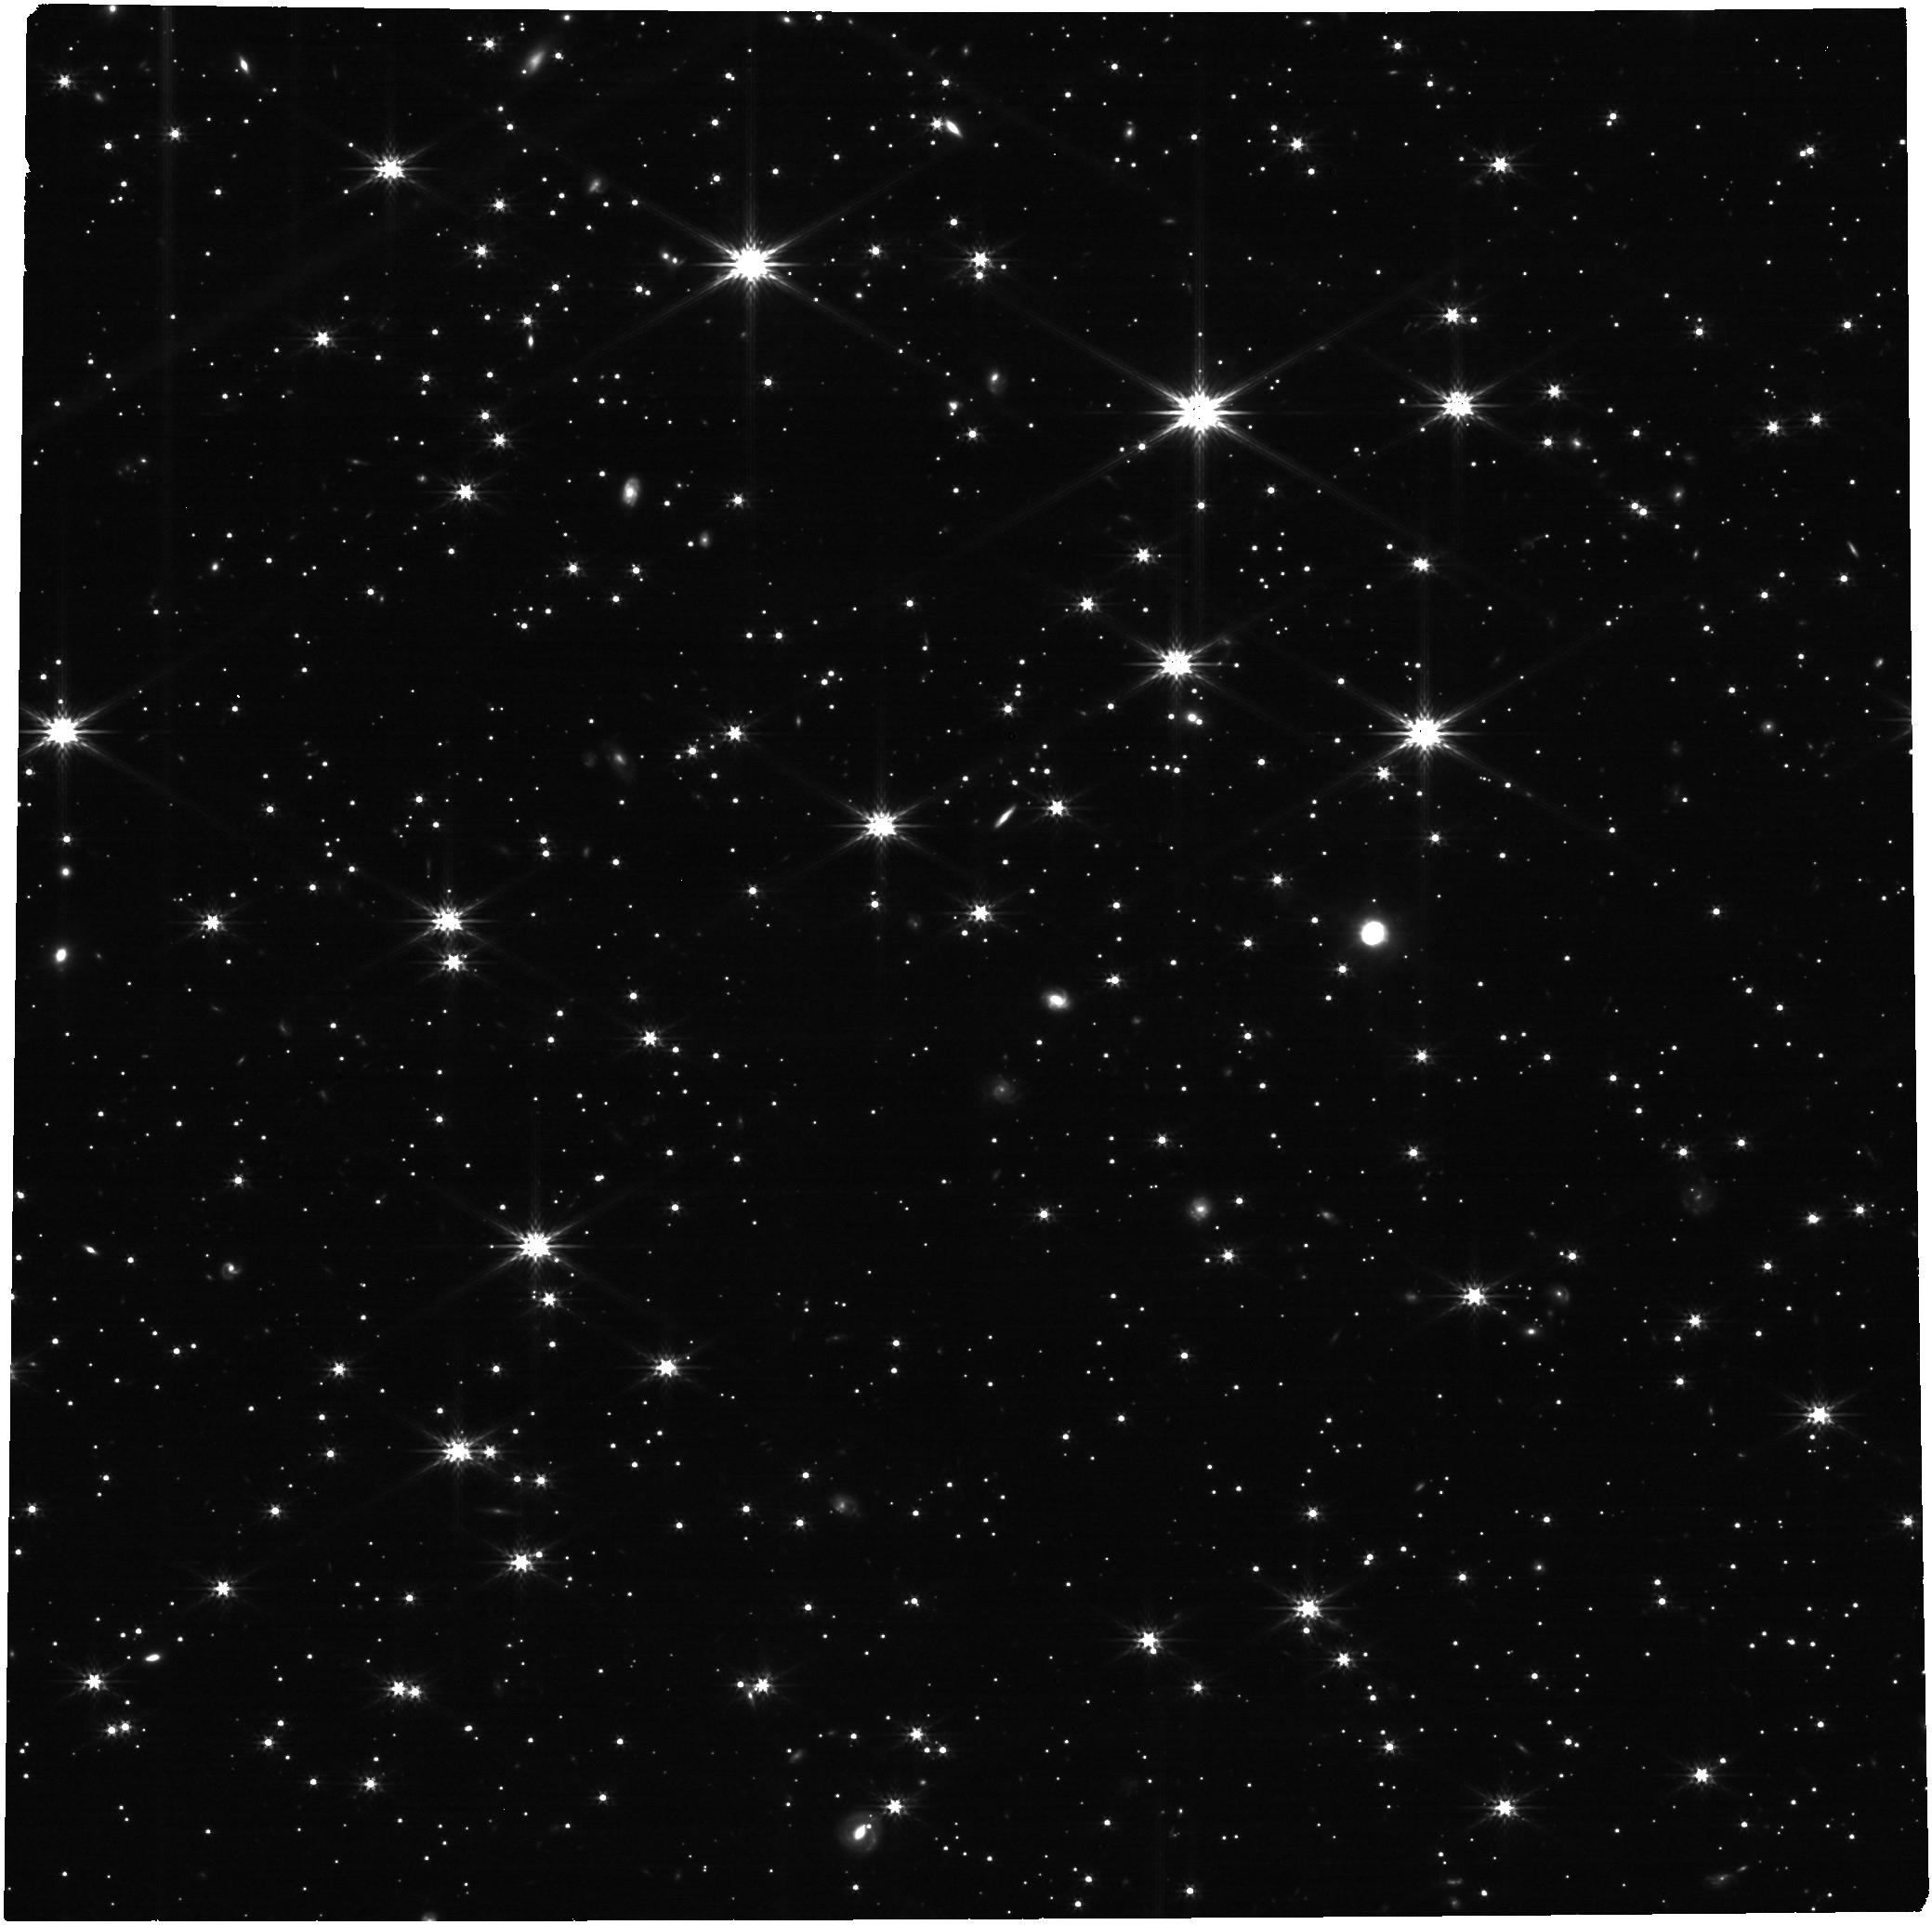
Target: LAWD-66-SOURCE
Instrument: NIRCAM
Filter: F277W
Exposure: 21 min
Observation ID: jw04519-o003_t001_nircam_clear-f277w

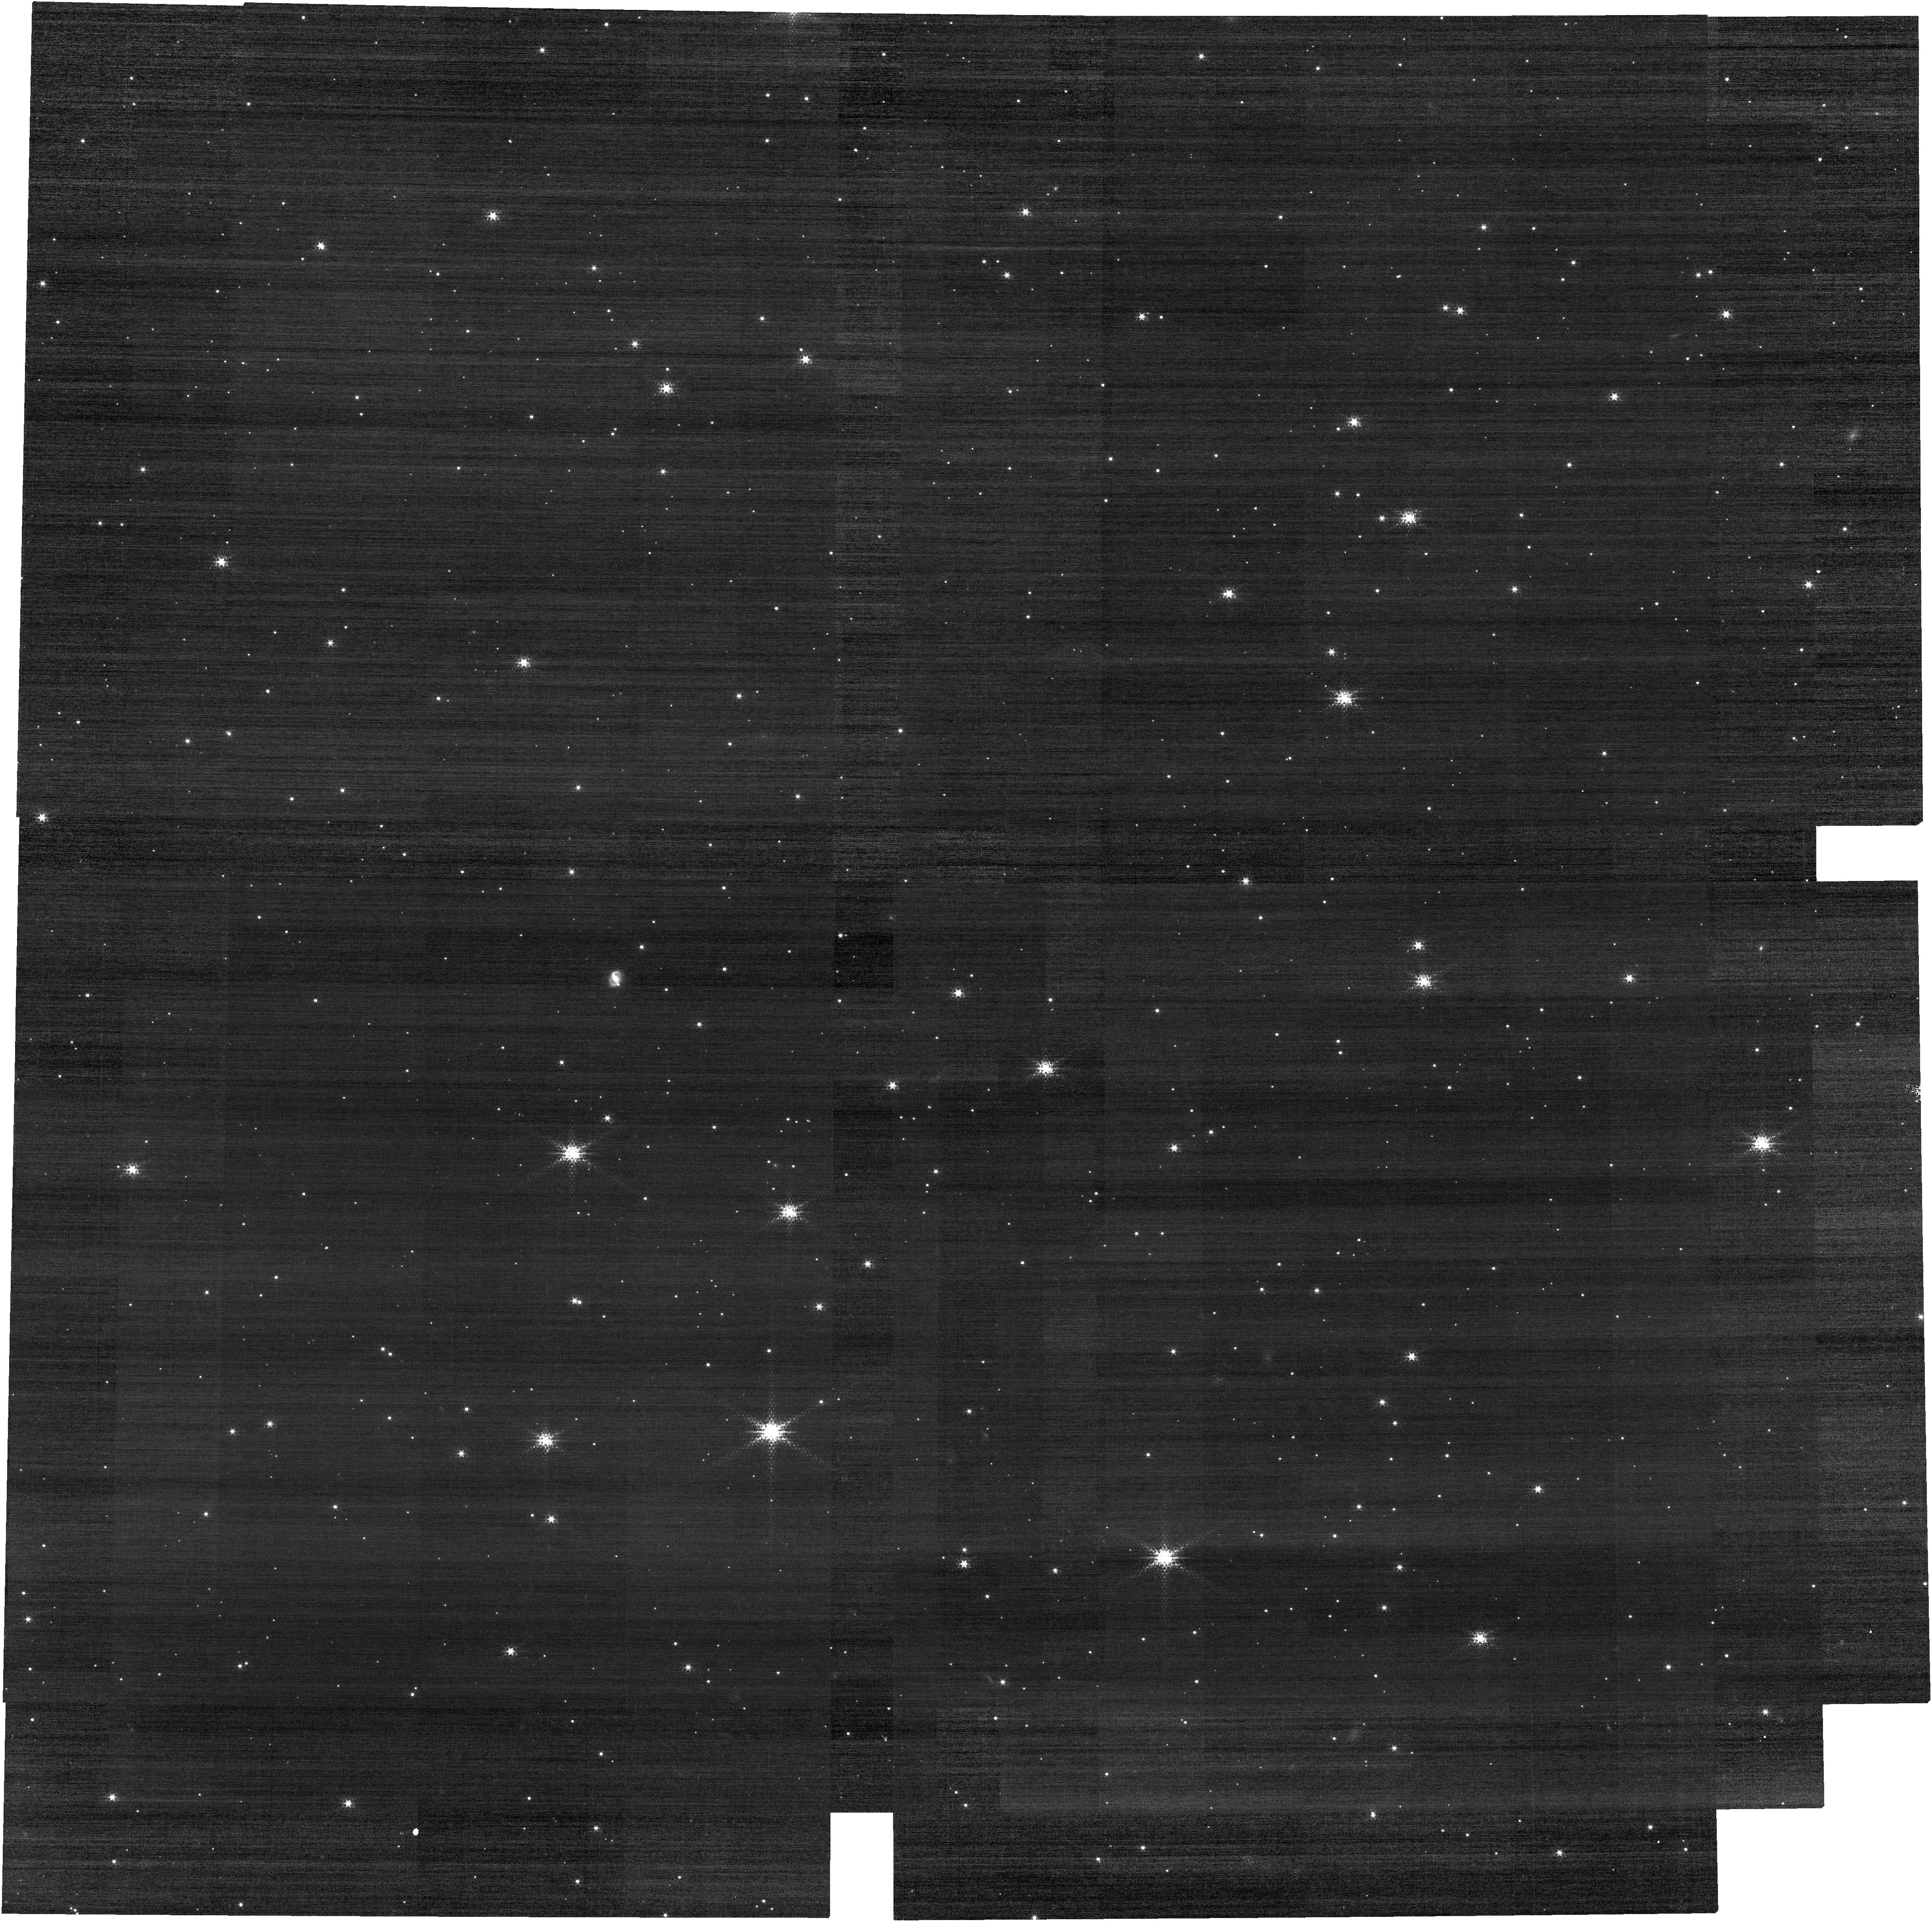
Target: LAWD-66-SOURCE
Instrument: NIRCAM
Filter: F150W2+F164N
Exposure: 21 min
Observation ID: jw04519-o001_t001_nircam_f150w2-f164n

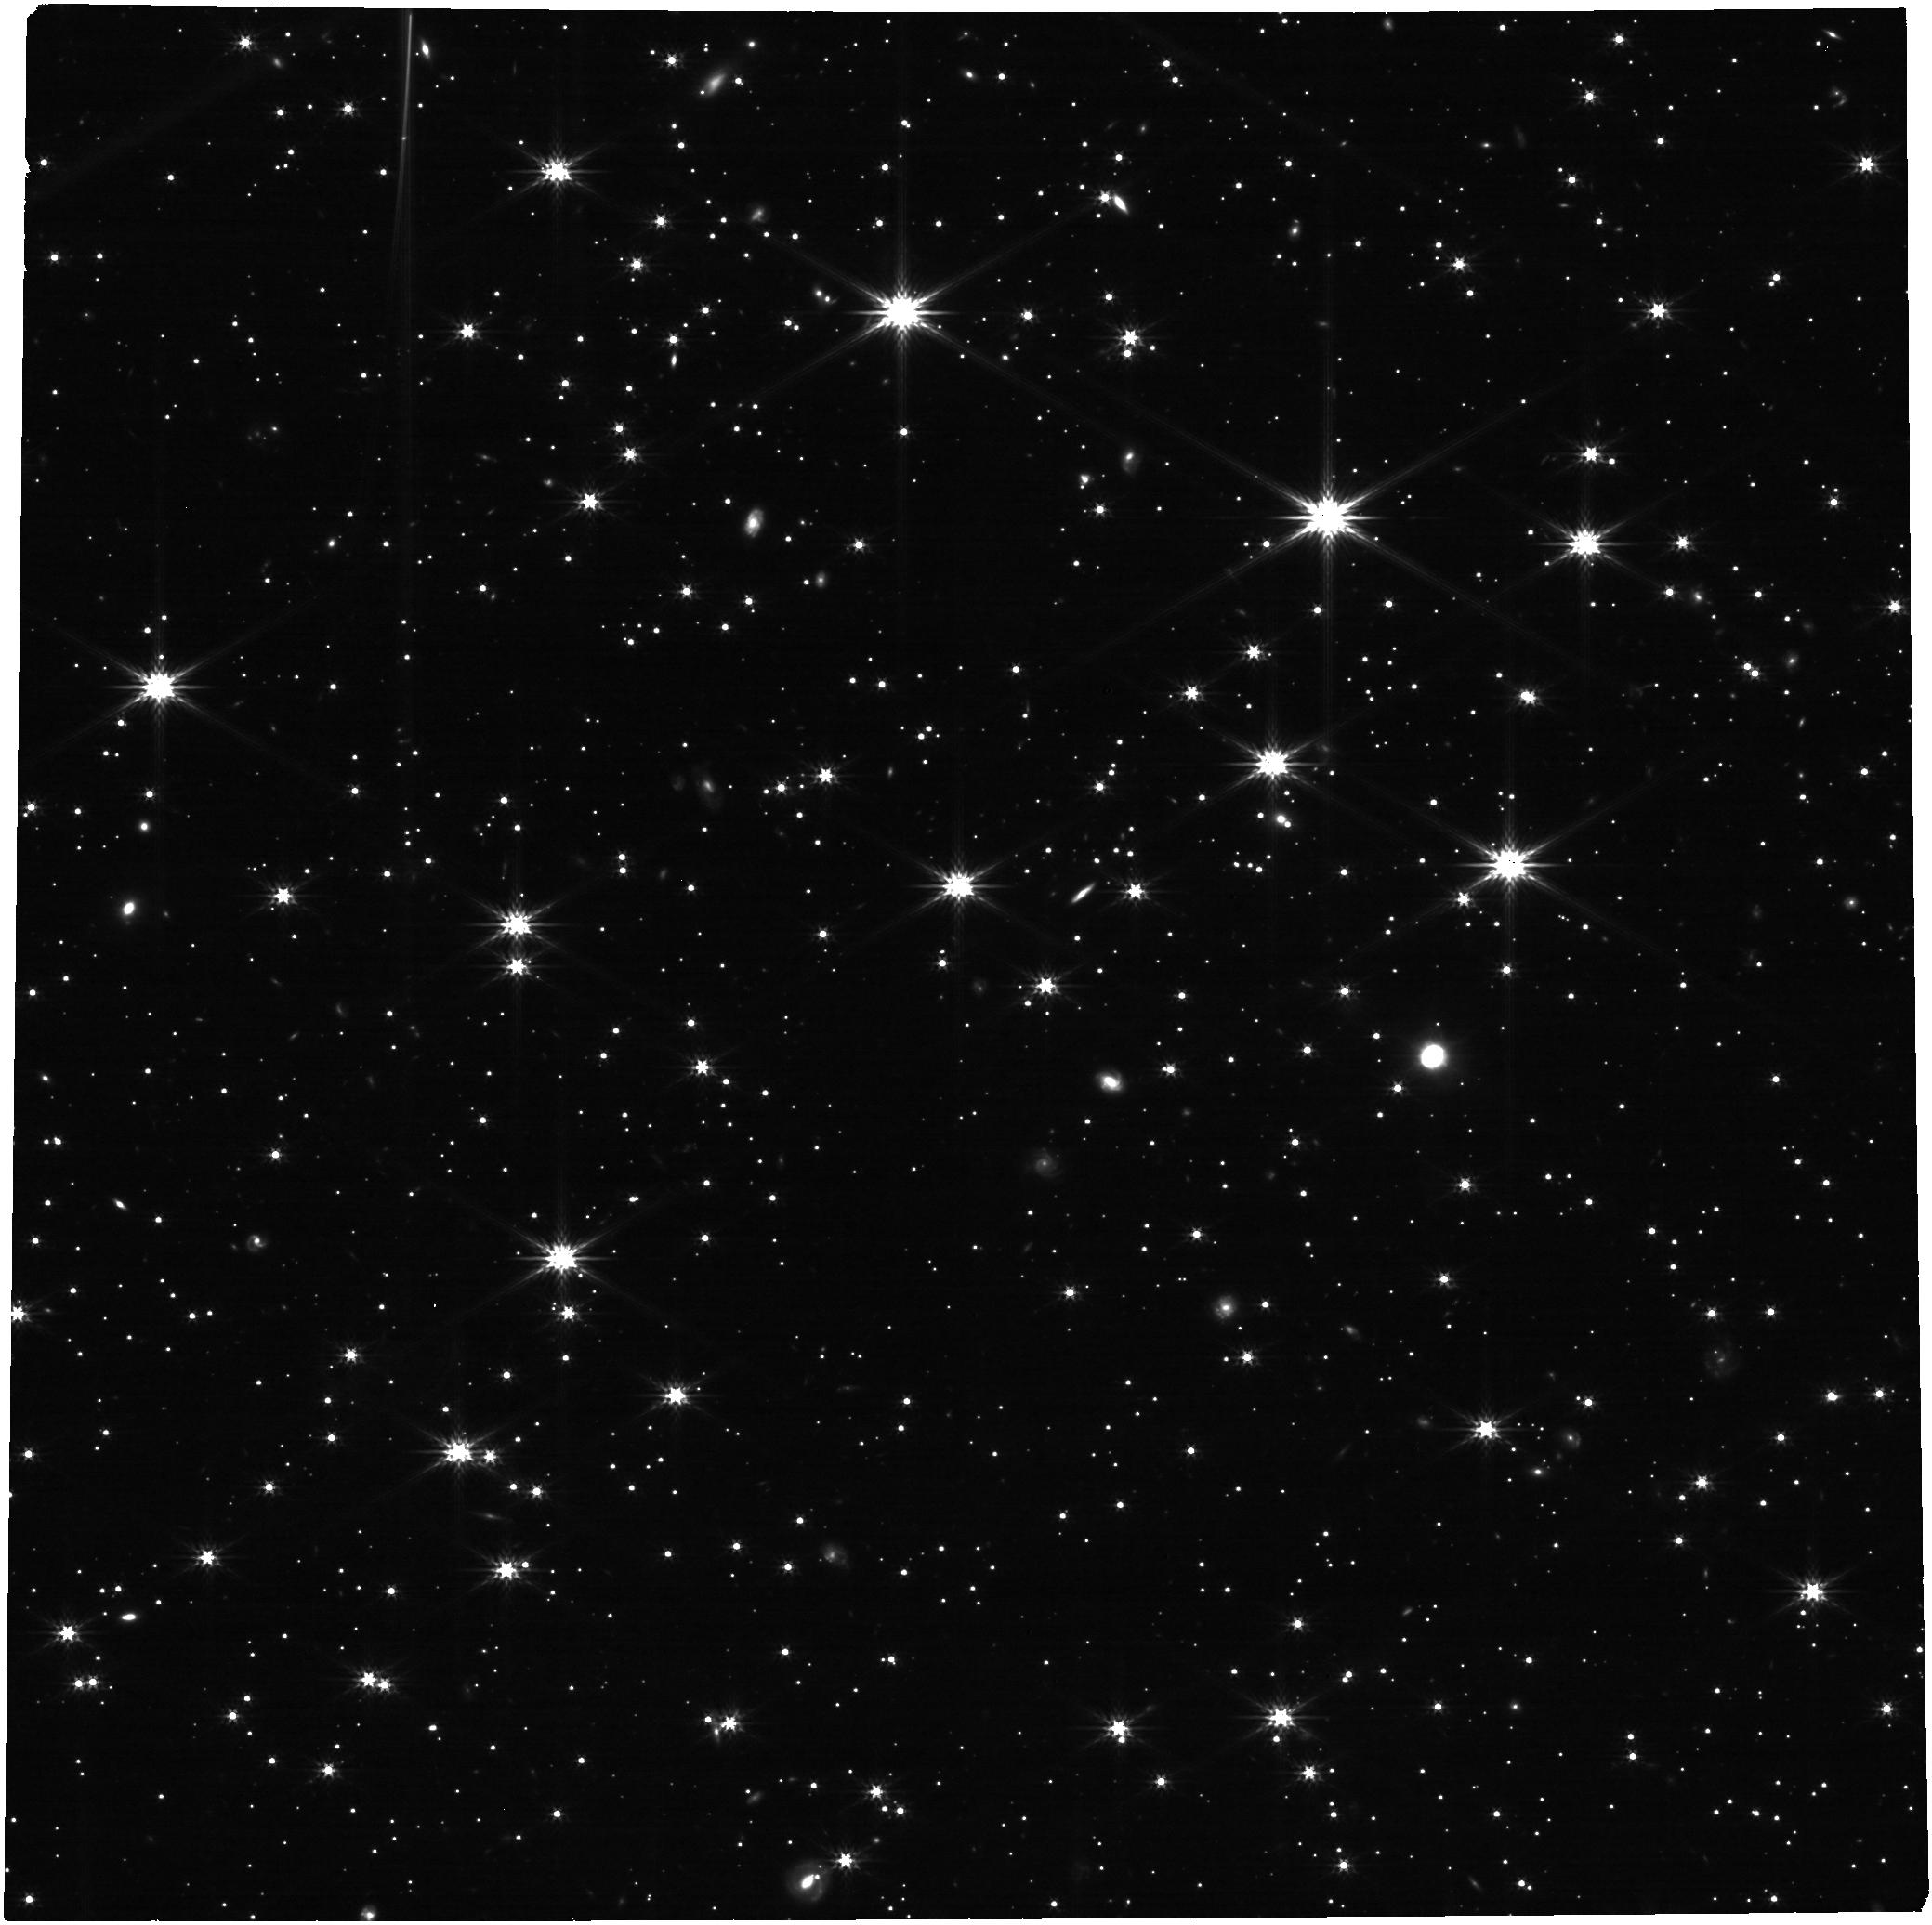
Target: LAWD-66-SOURCE
Instrument: NIRCAM
Filter: F277W
Exposure: 21 min
Observation ID: jw04519-o002_t001_nircam_clear-f277w

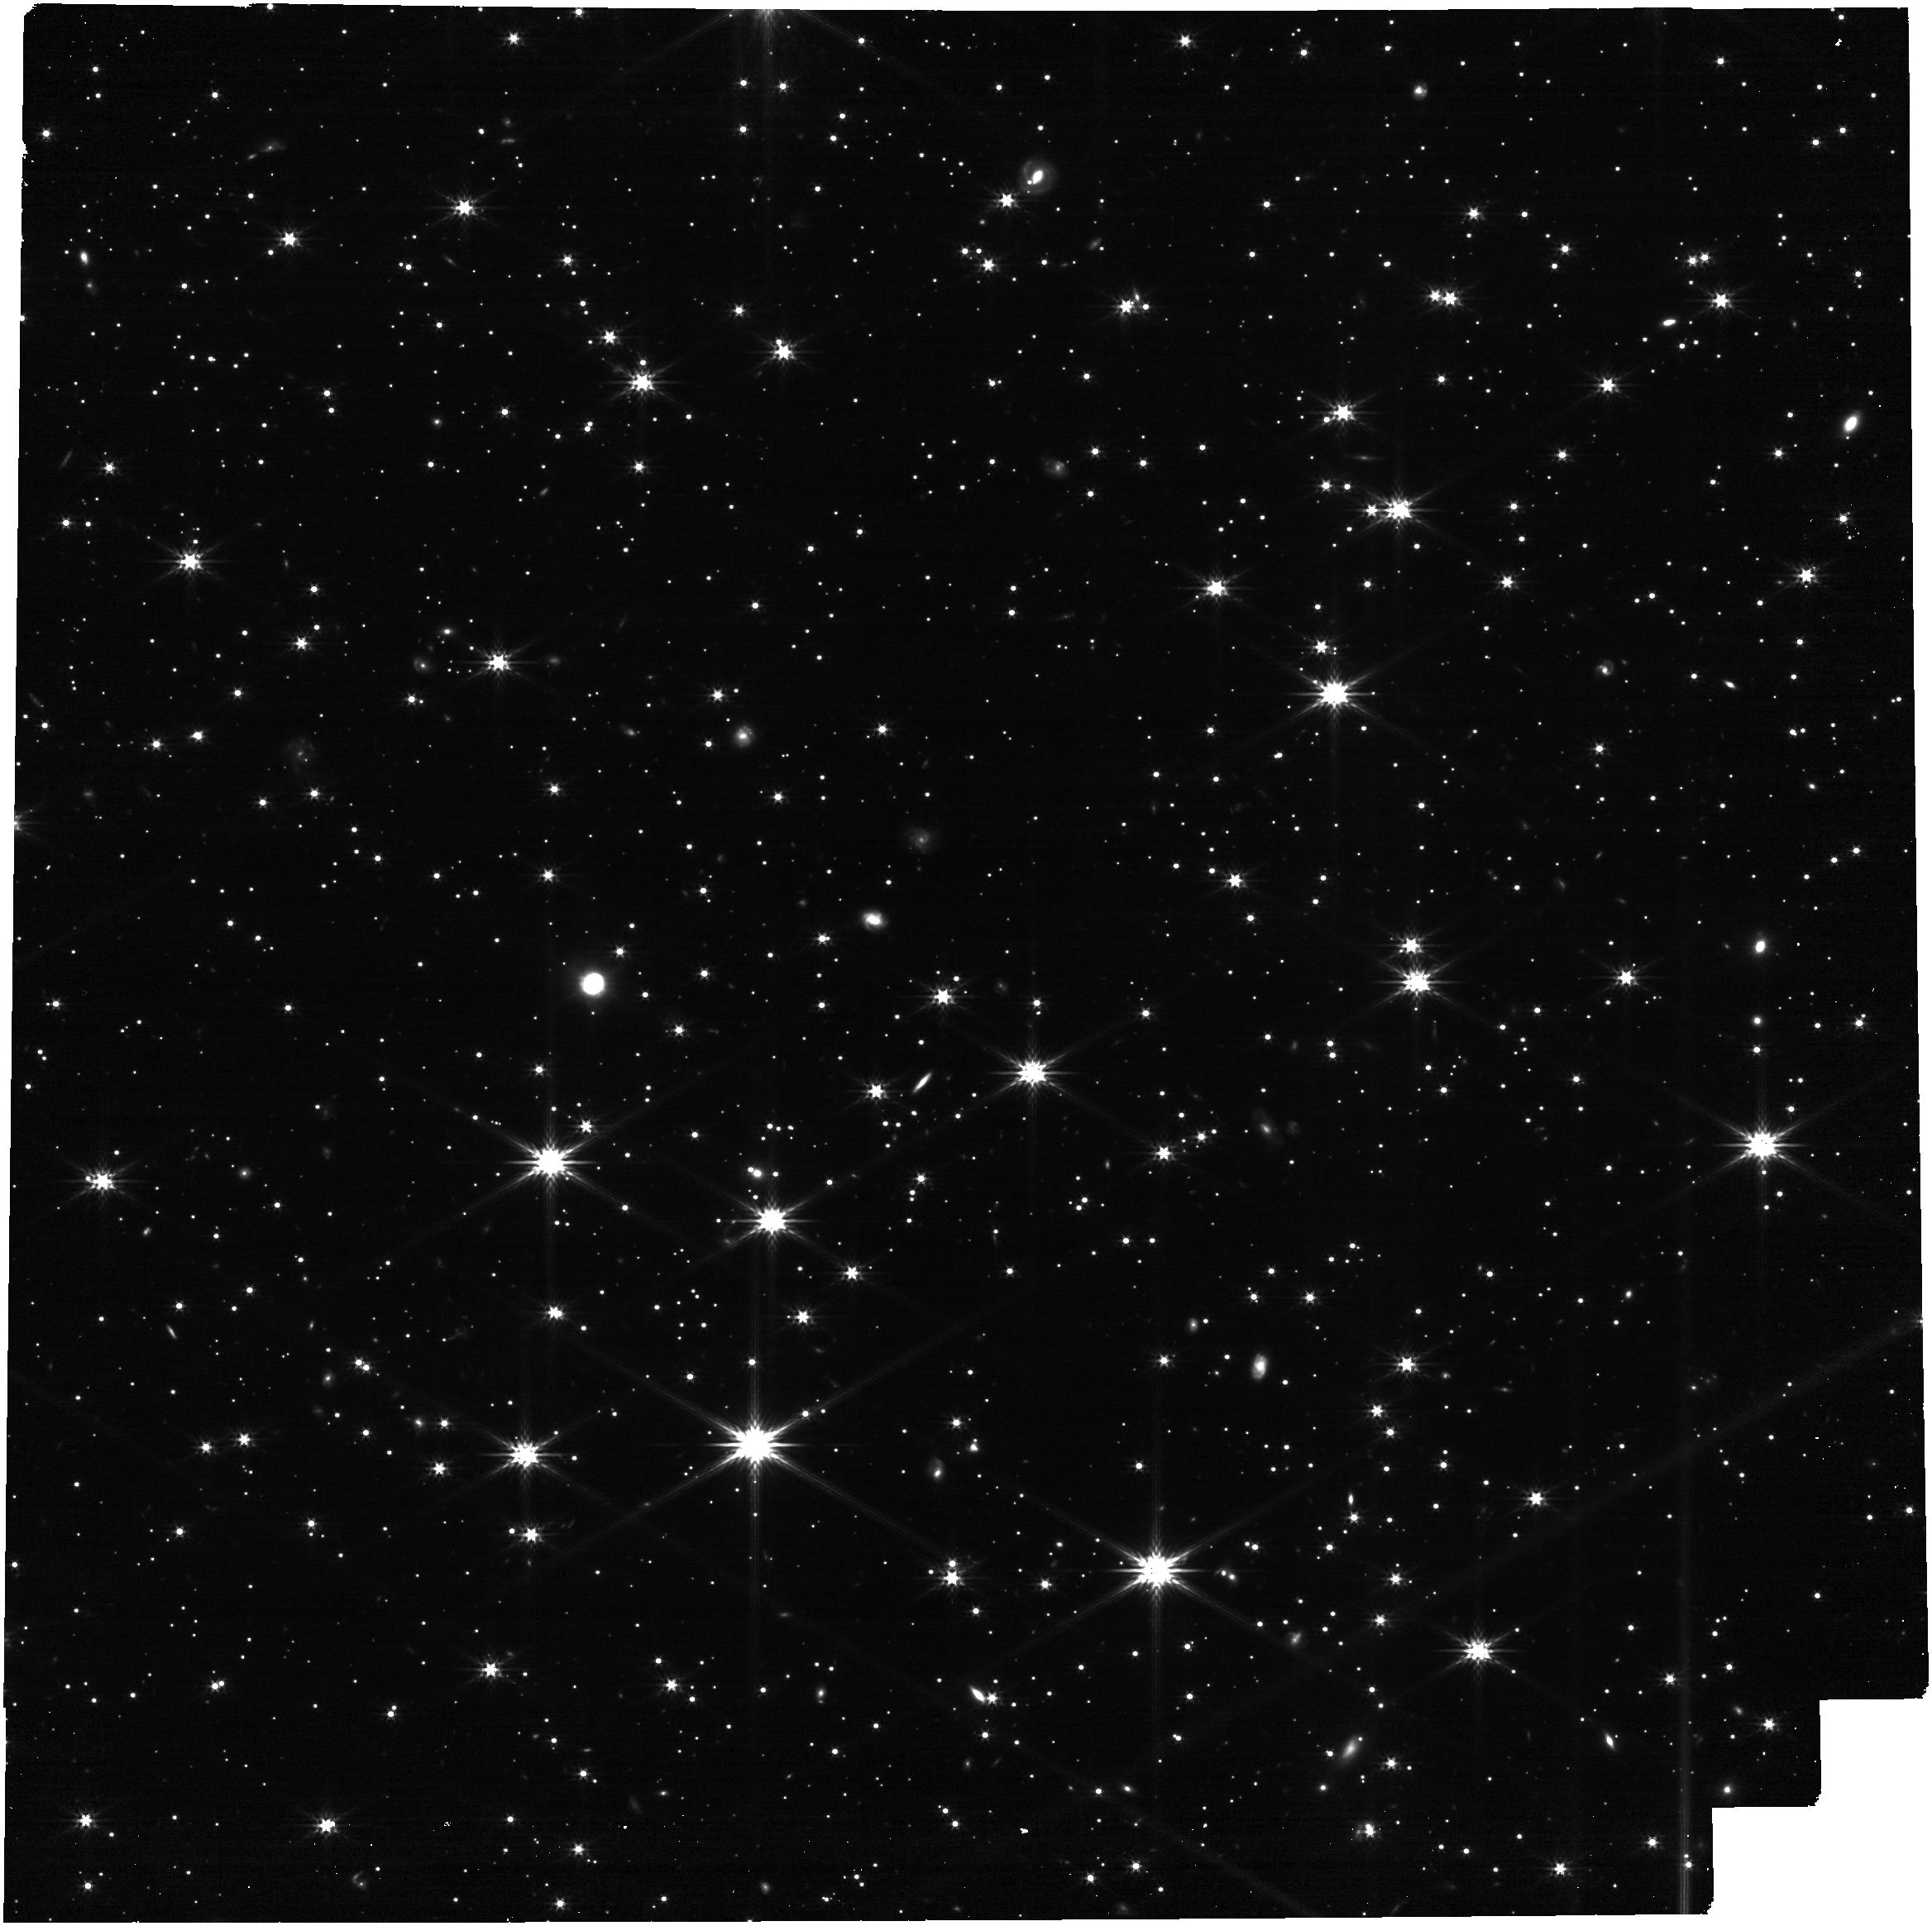
Target: LAWD-66-SOURCE
Instrument: NIRCAM
Filter: F277W
Exposure: 21 min
Observation ID: jw04519-o001_t001_nircam_clear-f277w

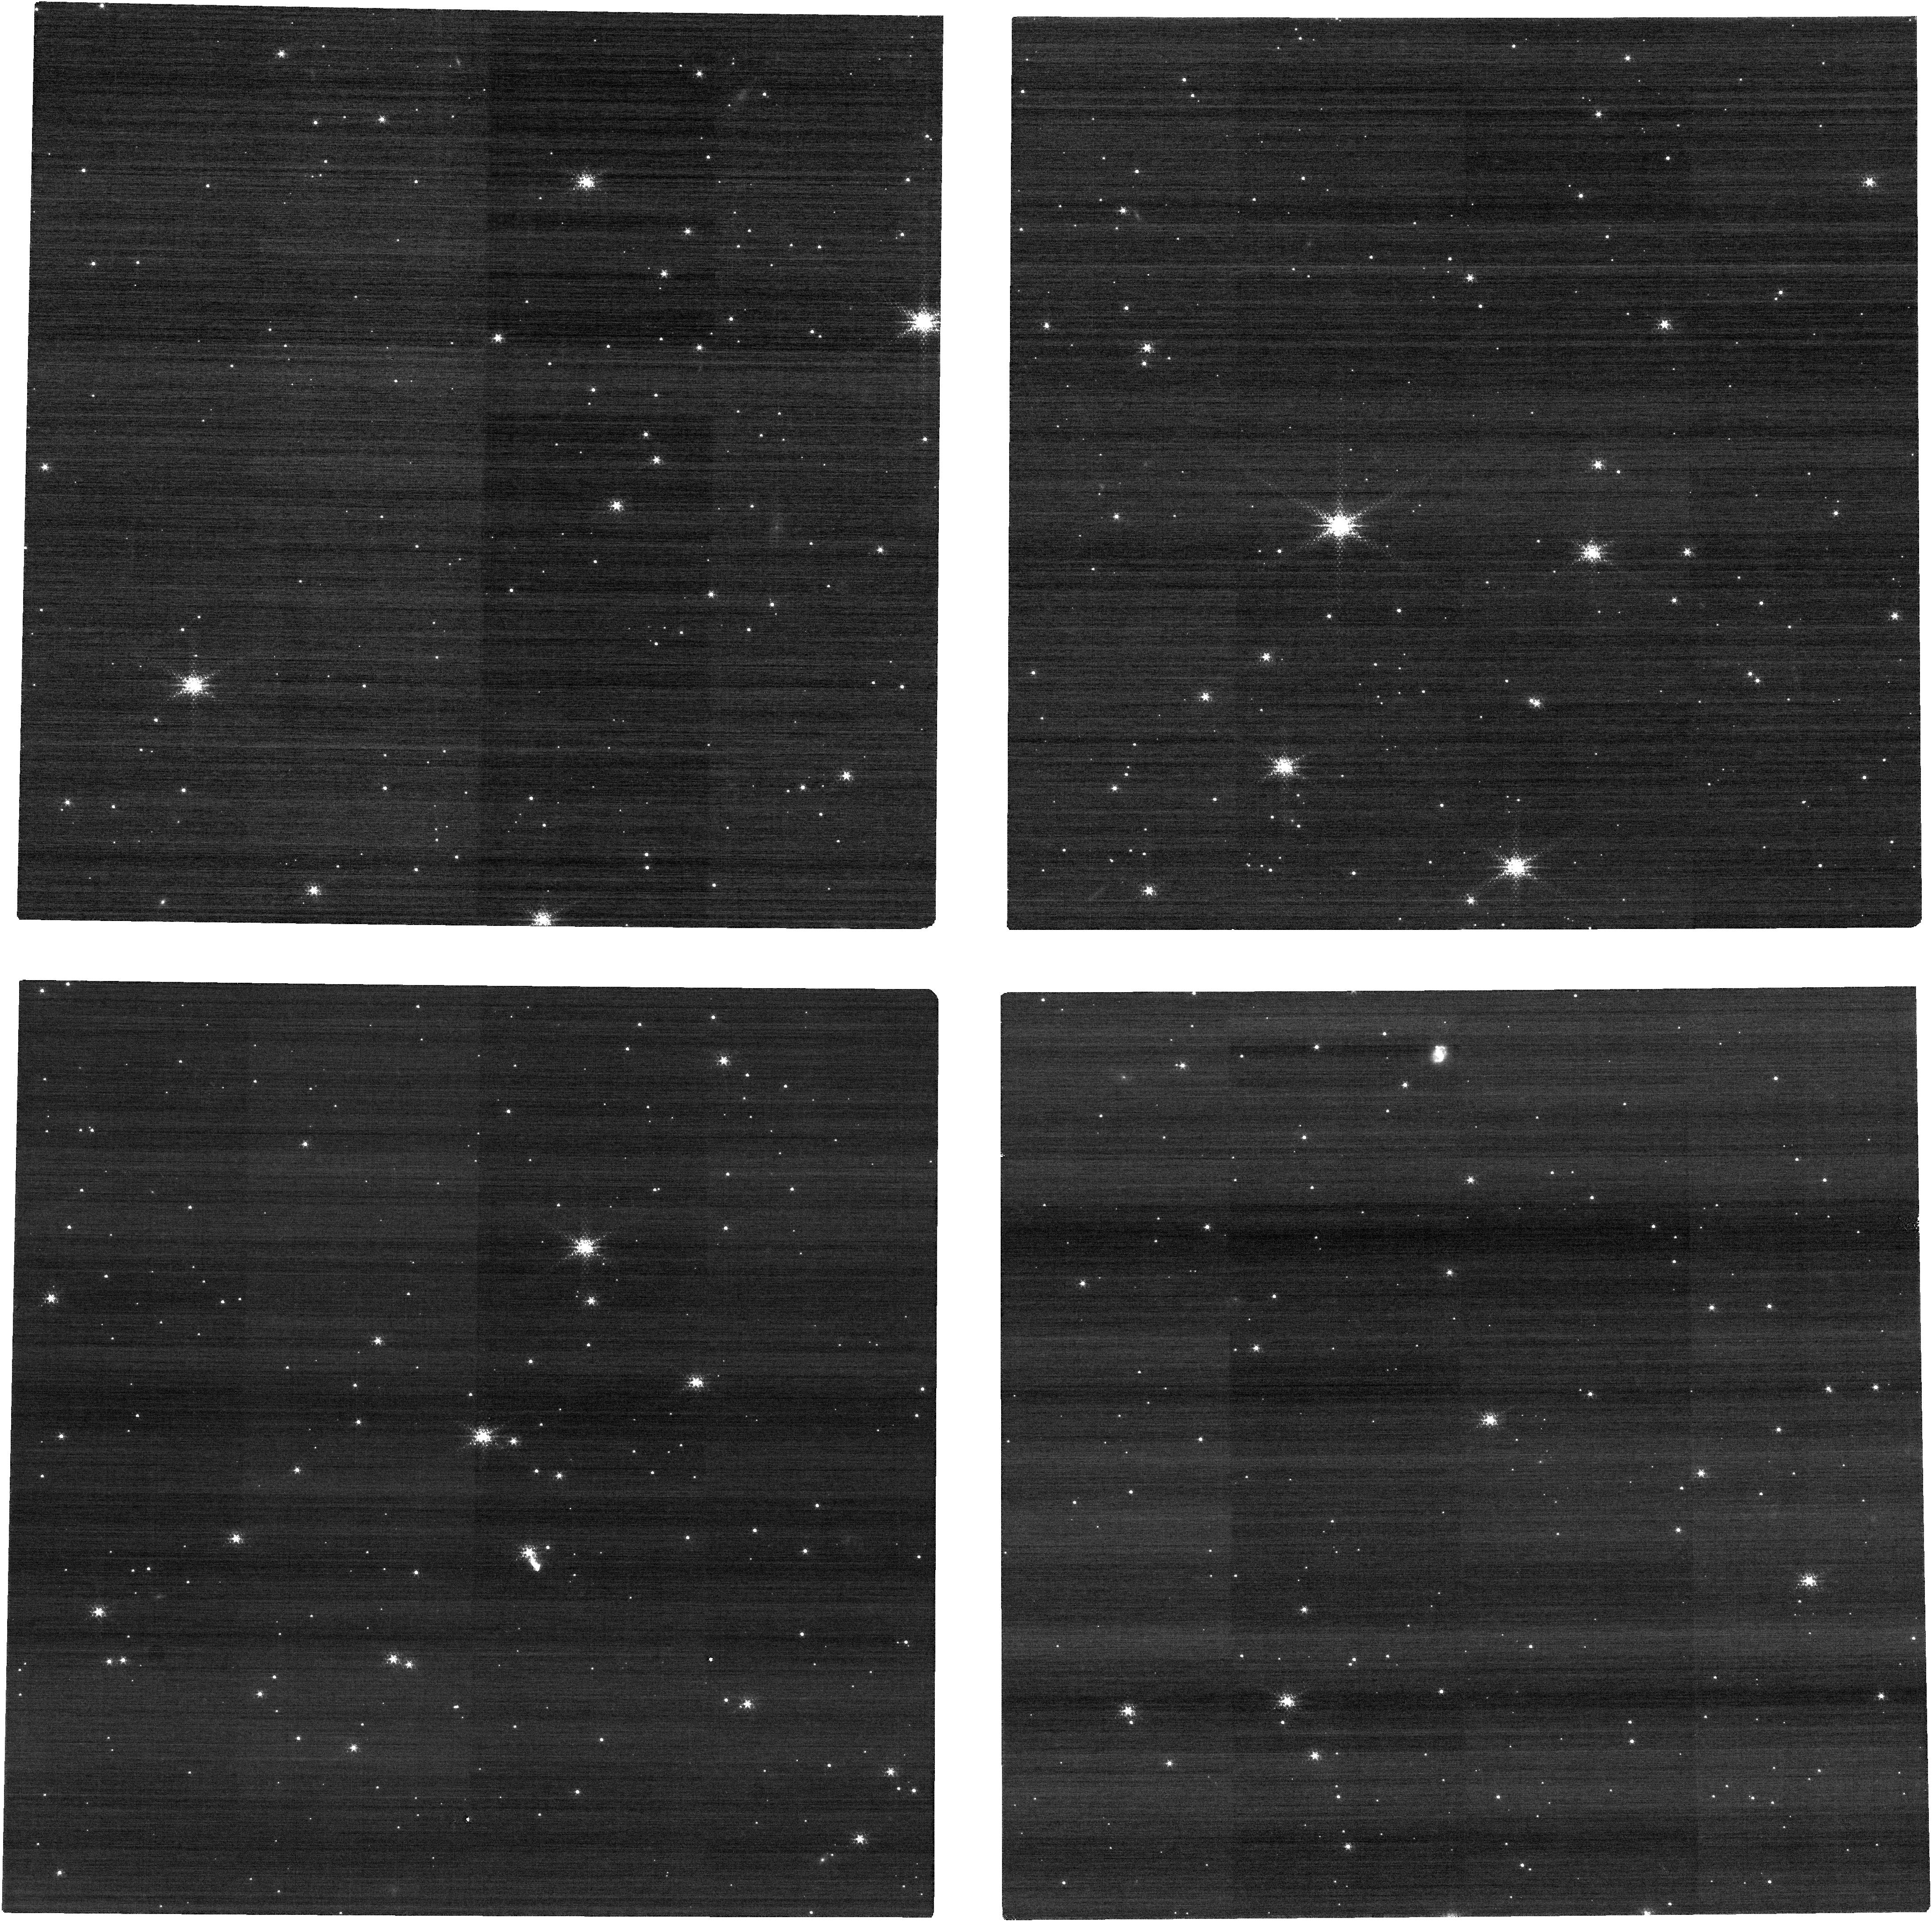
Target: LAWD-66-SOURCE
Instrument: NIRCAM
Filter: F150W2+F164N
Exposure: 21 min
Observation ID: jw04519-o002_t001_nircam_f150w2-f164n

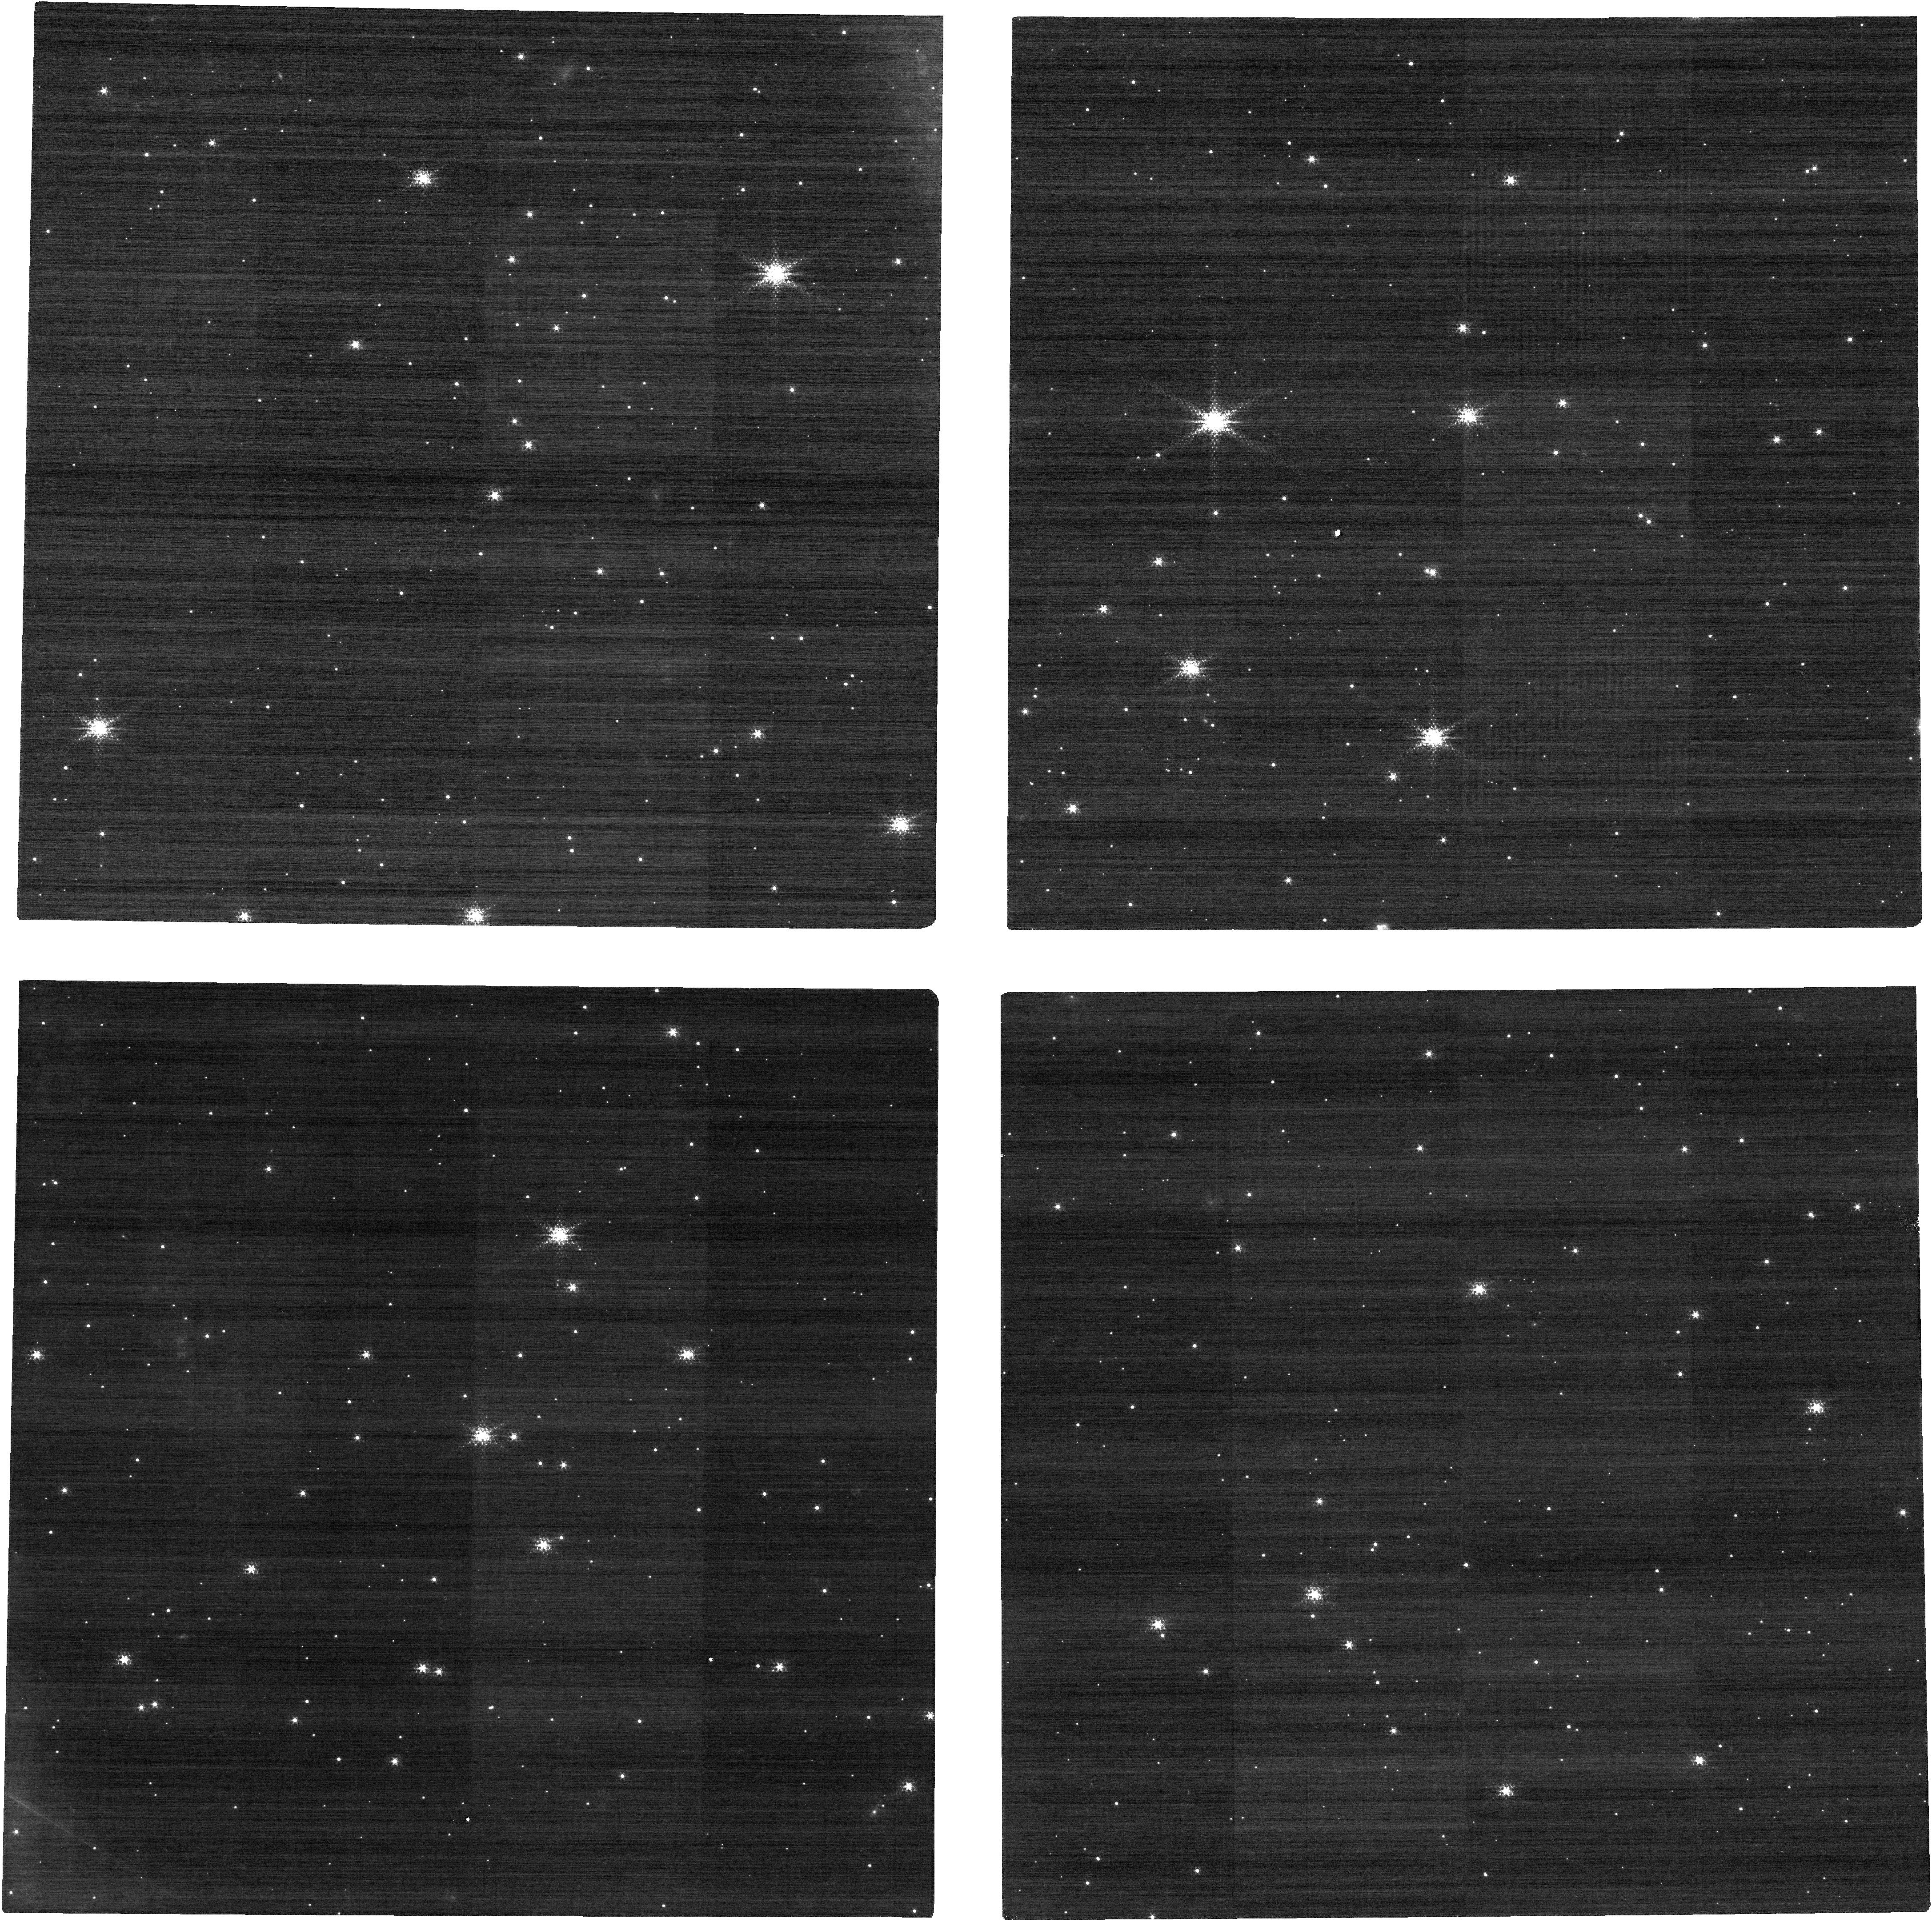
Target: LAWD-66-SOURCE
Instrument: NIRCAM
Filter: F150W2+F164N
Exposure: 21 min
Observation ID: jw04519-o003_t001_nircam_f150w2-f164n

Accurate Mass Determination of the Nearby Single White Dwarf L845-70 through Astrometric Microlensing (PI: Sahu, Kailash C.)

Precise masses of white dwarfs (WDs) are needed to understand the astrophysics of this final stage of evolution for the majority of stars. However, there are surprisingly few direct mass measurements for WDs, almost all of them in binaries. A nearby single WD, L 845-70, will pass in front of a background star in 2024, with an impact parameter of only 185 mas. As it passes by, the WD will relativistically deflect the background star's position, providing a rare opportunity to directly measure the WD's mass. The deflection depends only on the known distances and positions of the stars, and on the mass of the WD. Thus astrometry offers a direct method to measure the mass of the WD to high accuracy (~2.5%). High-precision astrometric microlensing was recently used with HST to measure the mass of the WD Stein 2051B--the first application of this technique outside the solar system. We propose JWST/NIRCam imaging to measure the mass of L 845-70. JWST has a considerably higher figure of merit (about a factor of 4) for this project compared to HST because (1) JWST offers a higher spatial resolution, and (2) the brightness contrast between the lens and the source in the near-IR is much more favorable than in the optical. This makes it possible to image the source, lens, and reference stars in the same exposures, rather than compromising the precision due to the short/long sequence needed with HST. Relativistic astrometric microlensing is the only available model-independent method for determining the mass of a single WD. Our measurement will add to the small number of accurate direct mass determinations for WDs--and will be only the second such measurement for an isolated WD.